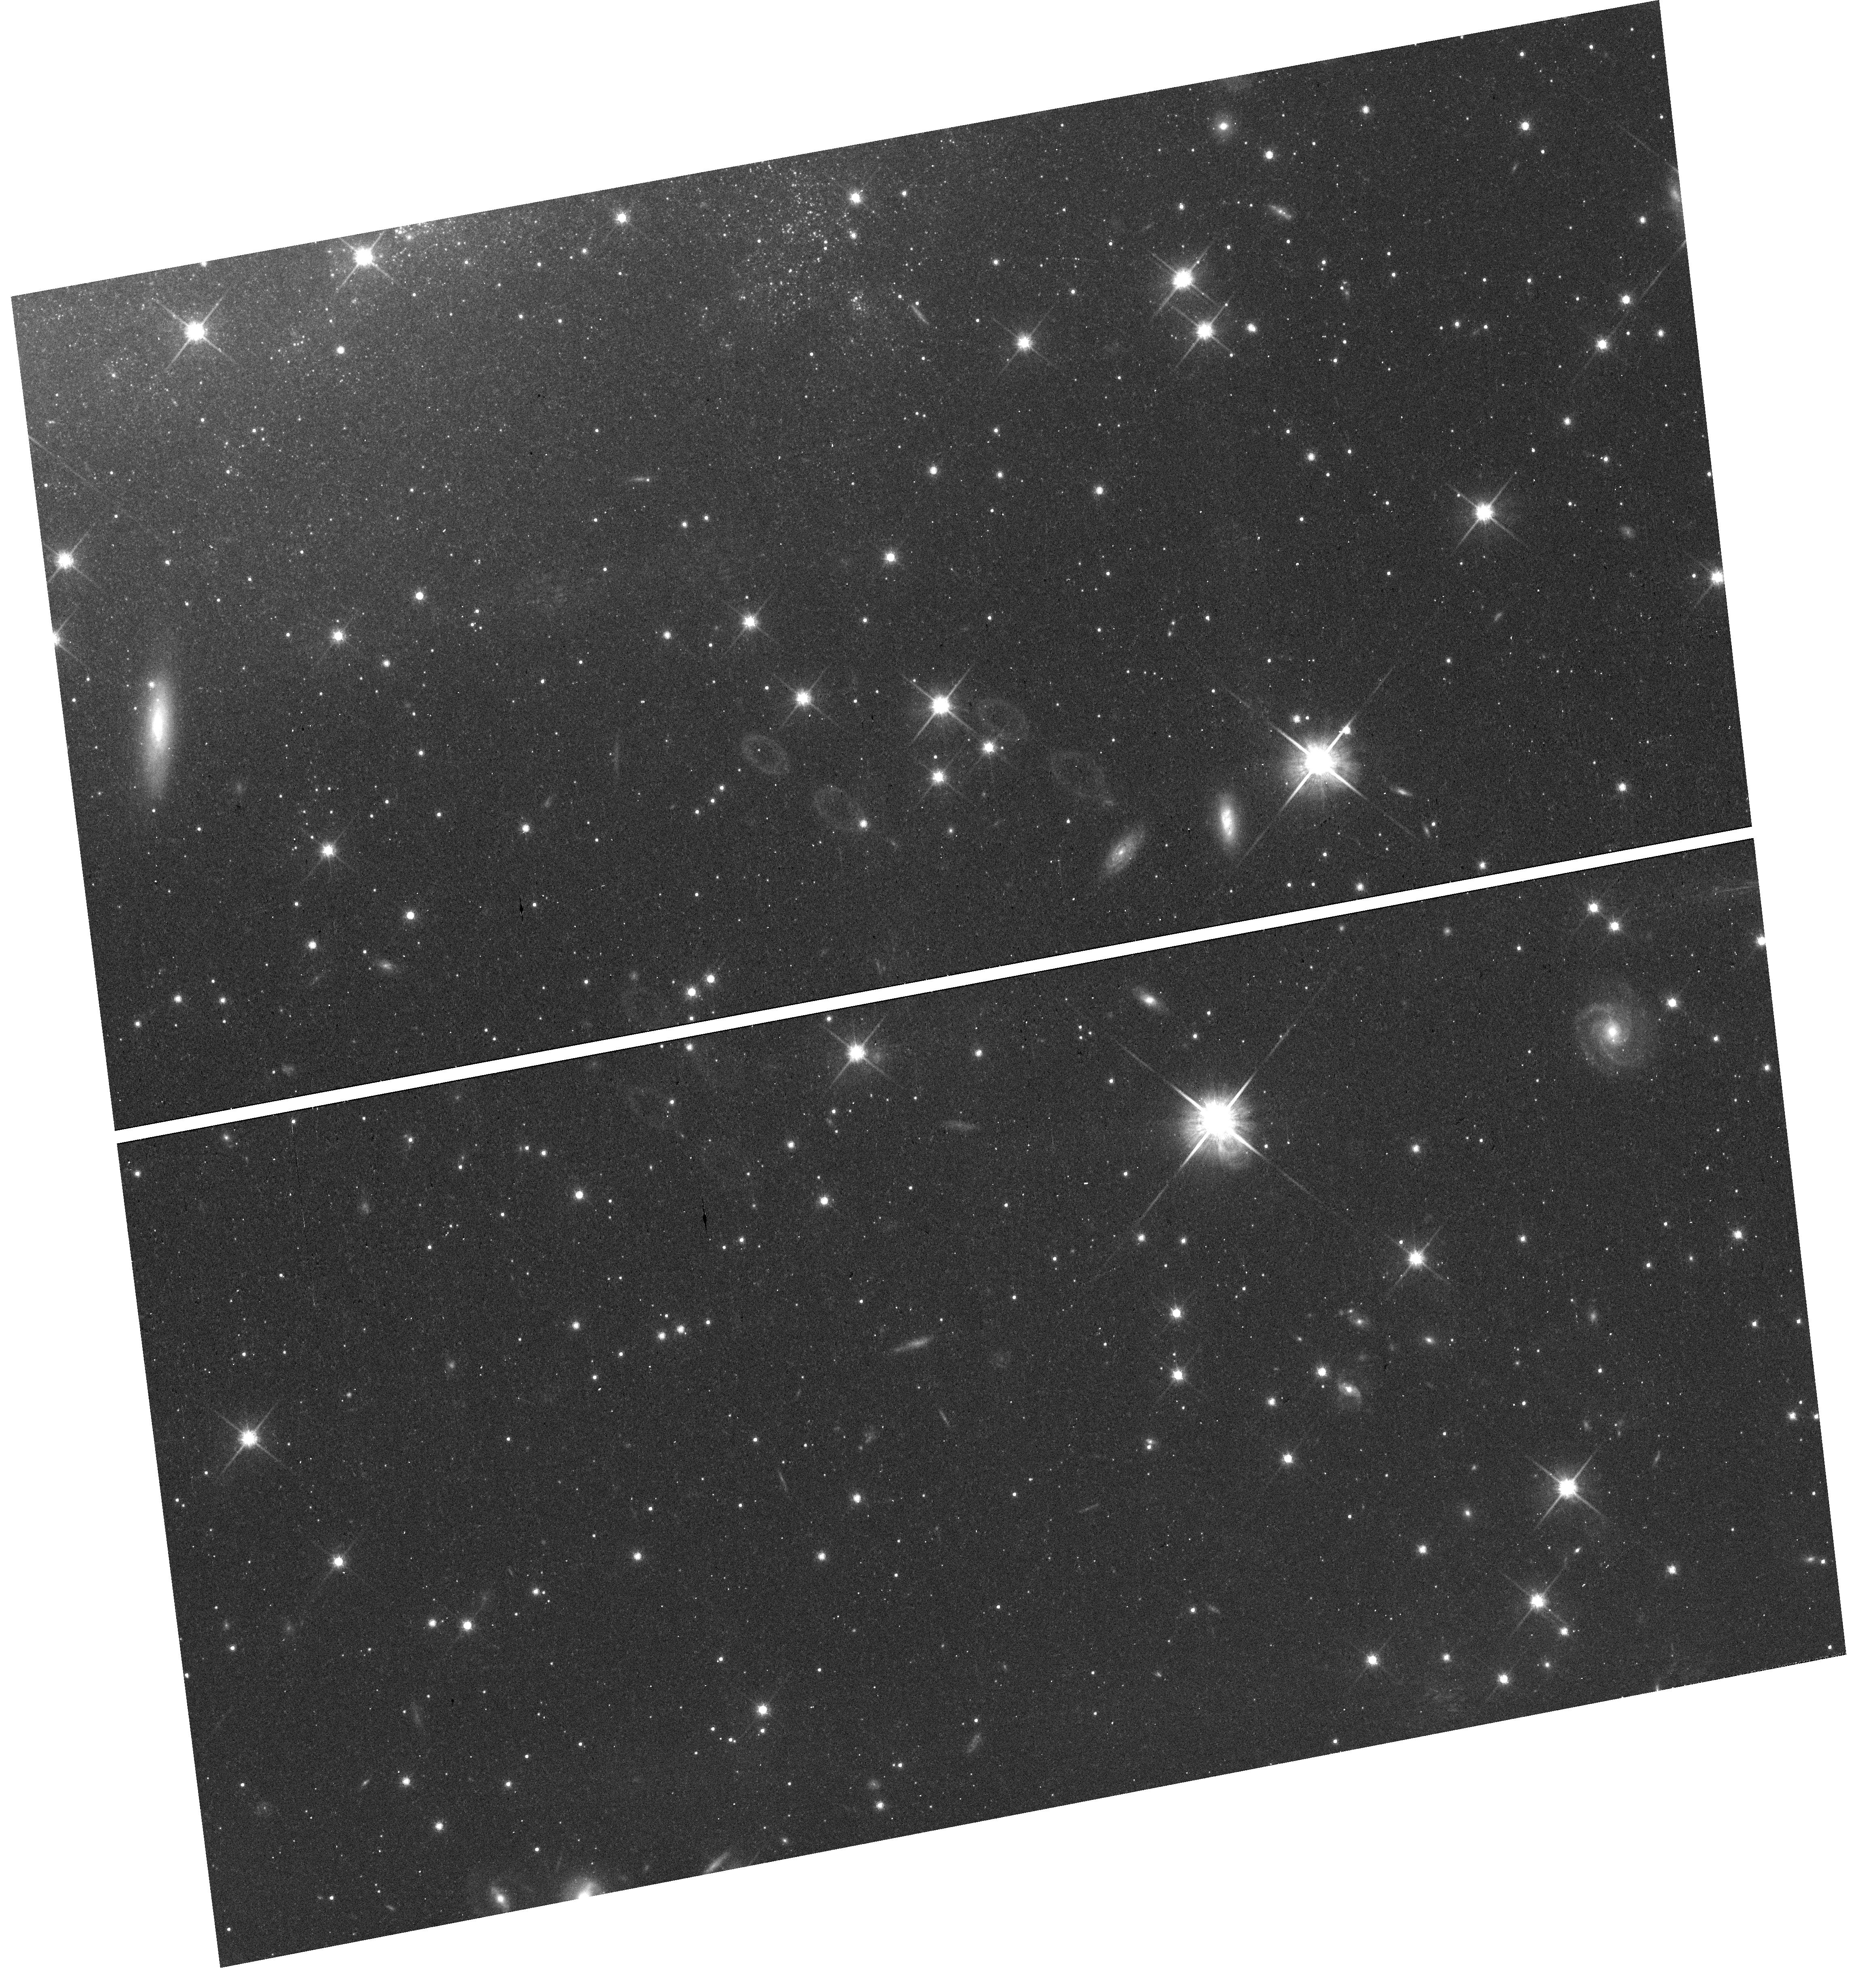
Target: field at RA 218.130°, Dec -44.222°. Instrument: WFC3/UVIS. Filter: F814W. Exposure: 17 min. Observation ID: hst_14925_13_wfc3_uvis_f814w_ider13

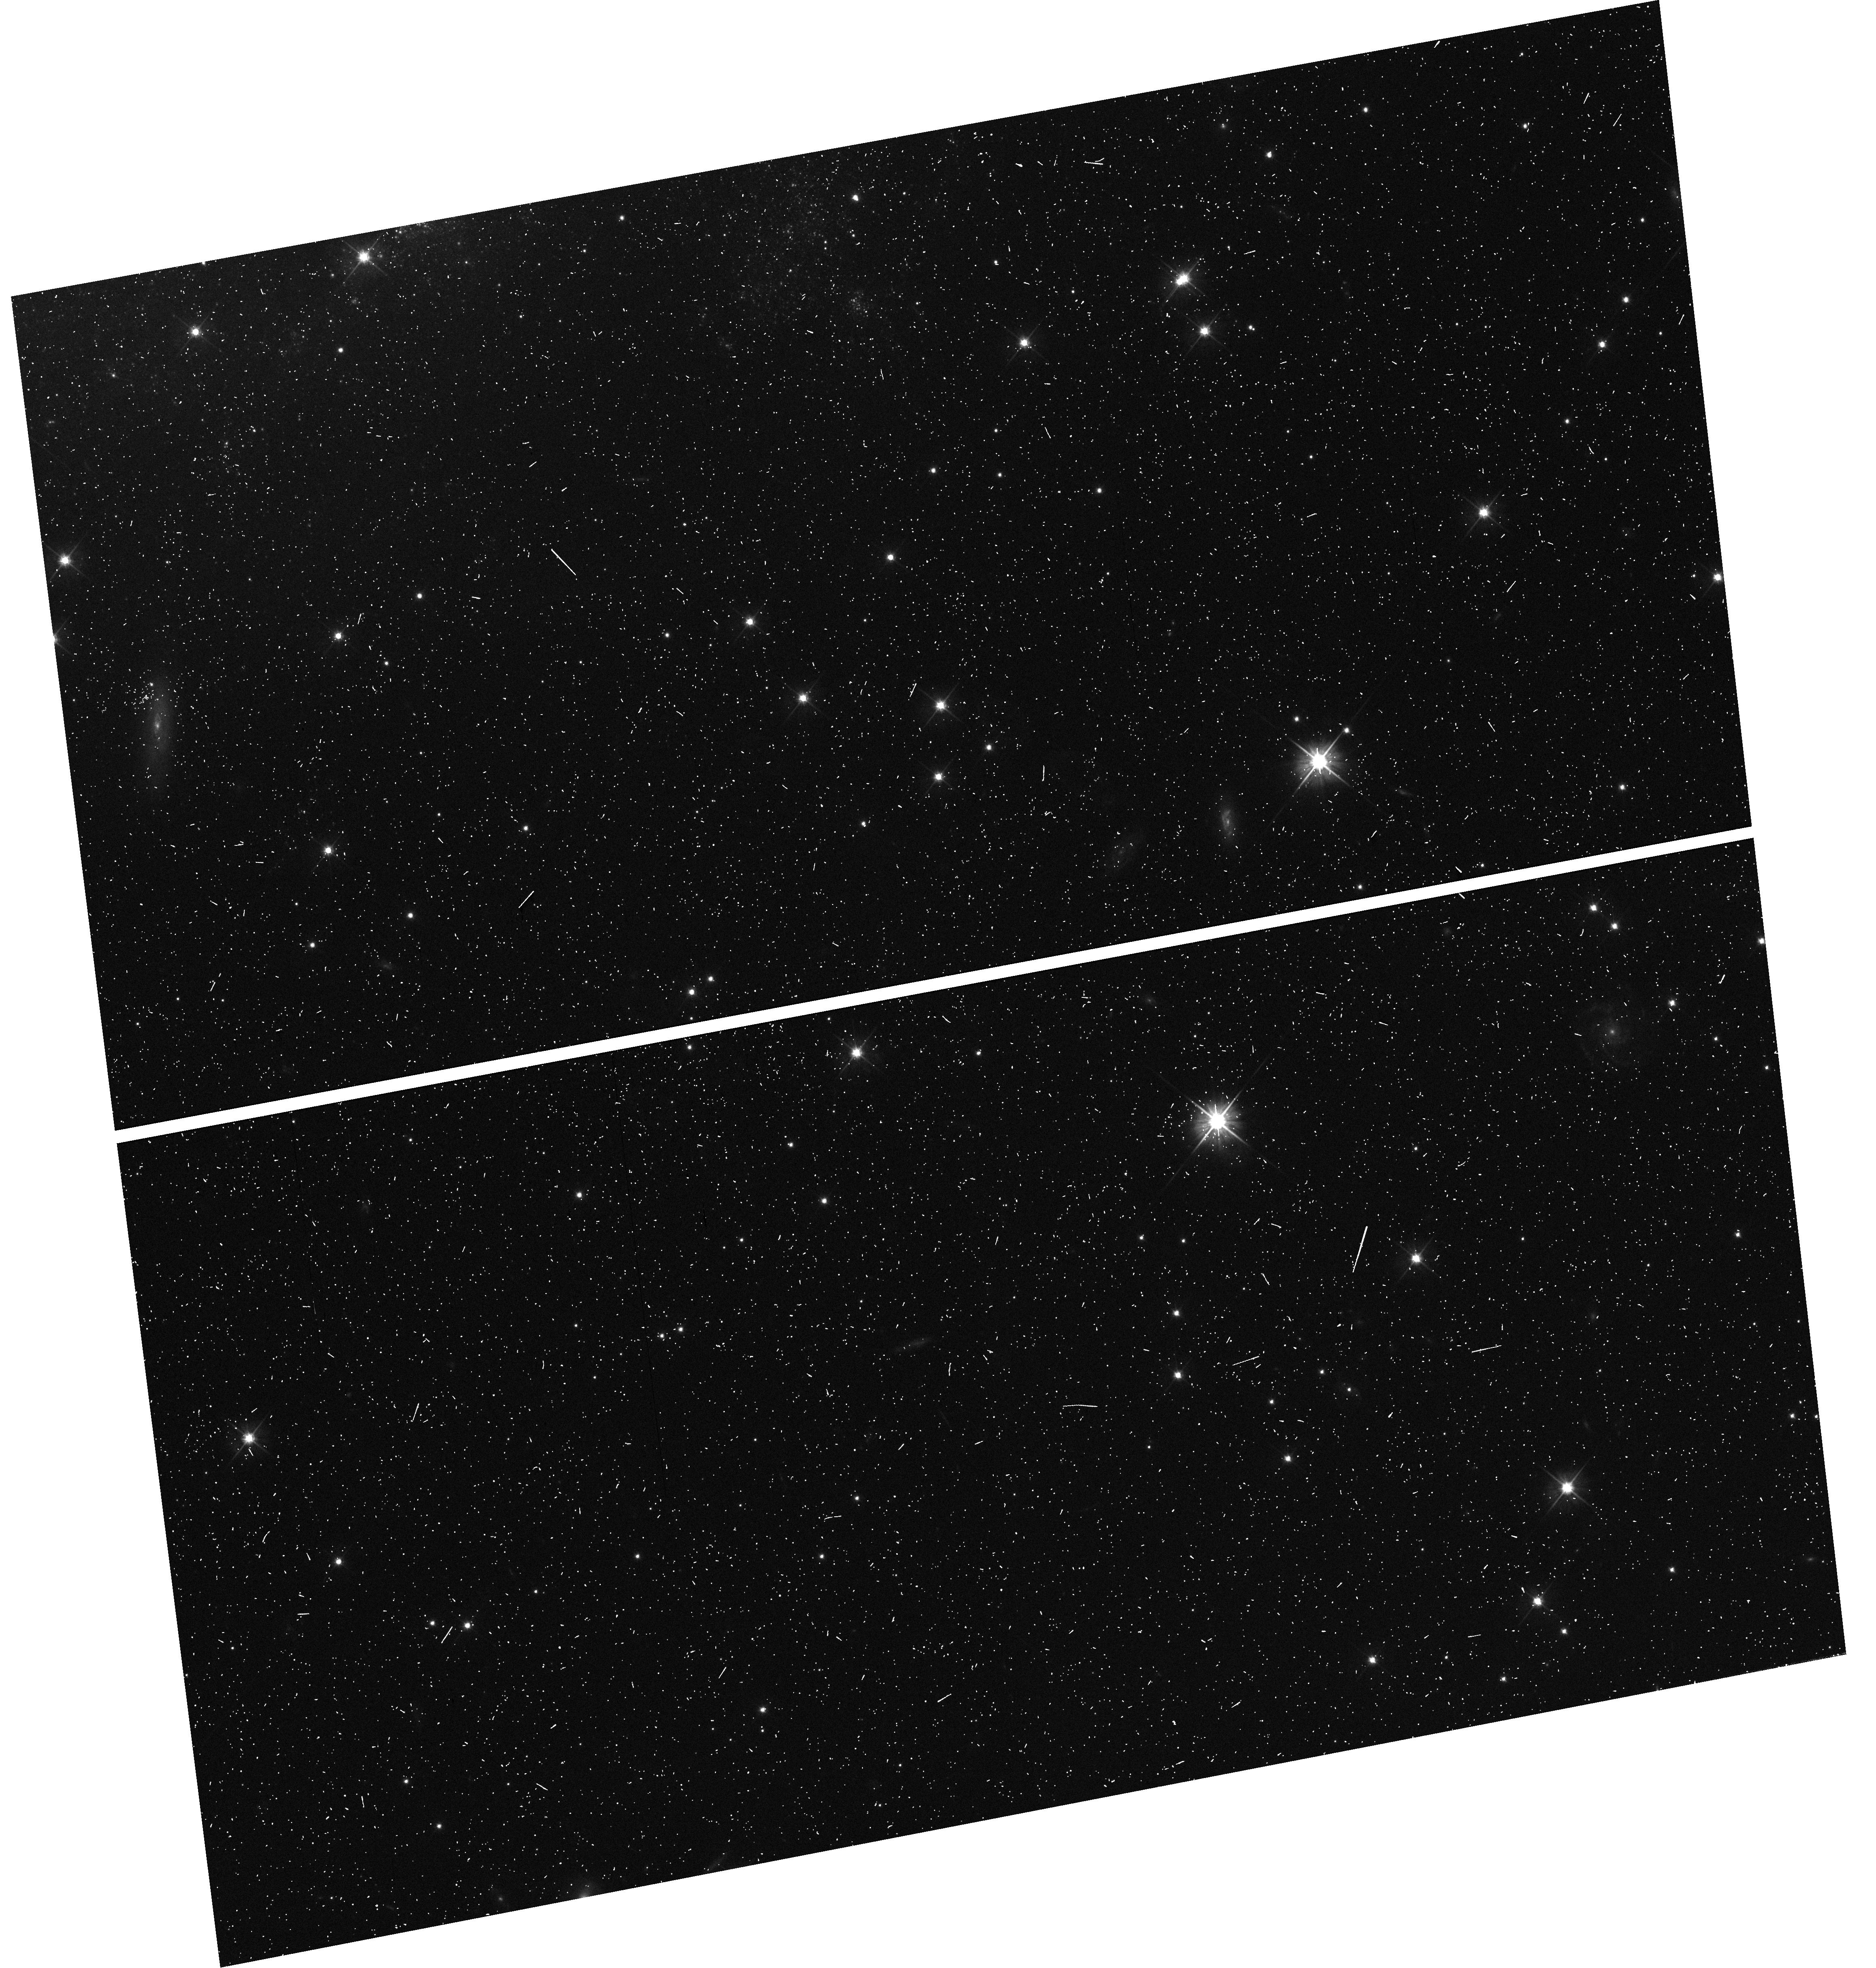
Target: field at RA 218.130°, Dec -44.222°. Instrument: WFC3/UVIS. Filter: F555W. Exposure: 8 min. Observation ID: hst_14925_12_wfc3_uvis_f555w_ider12

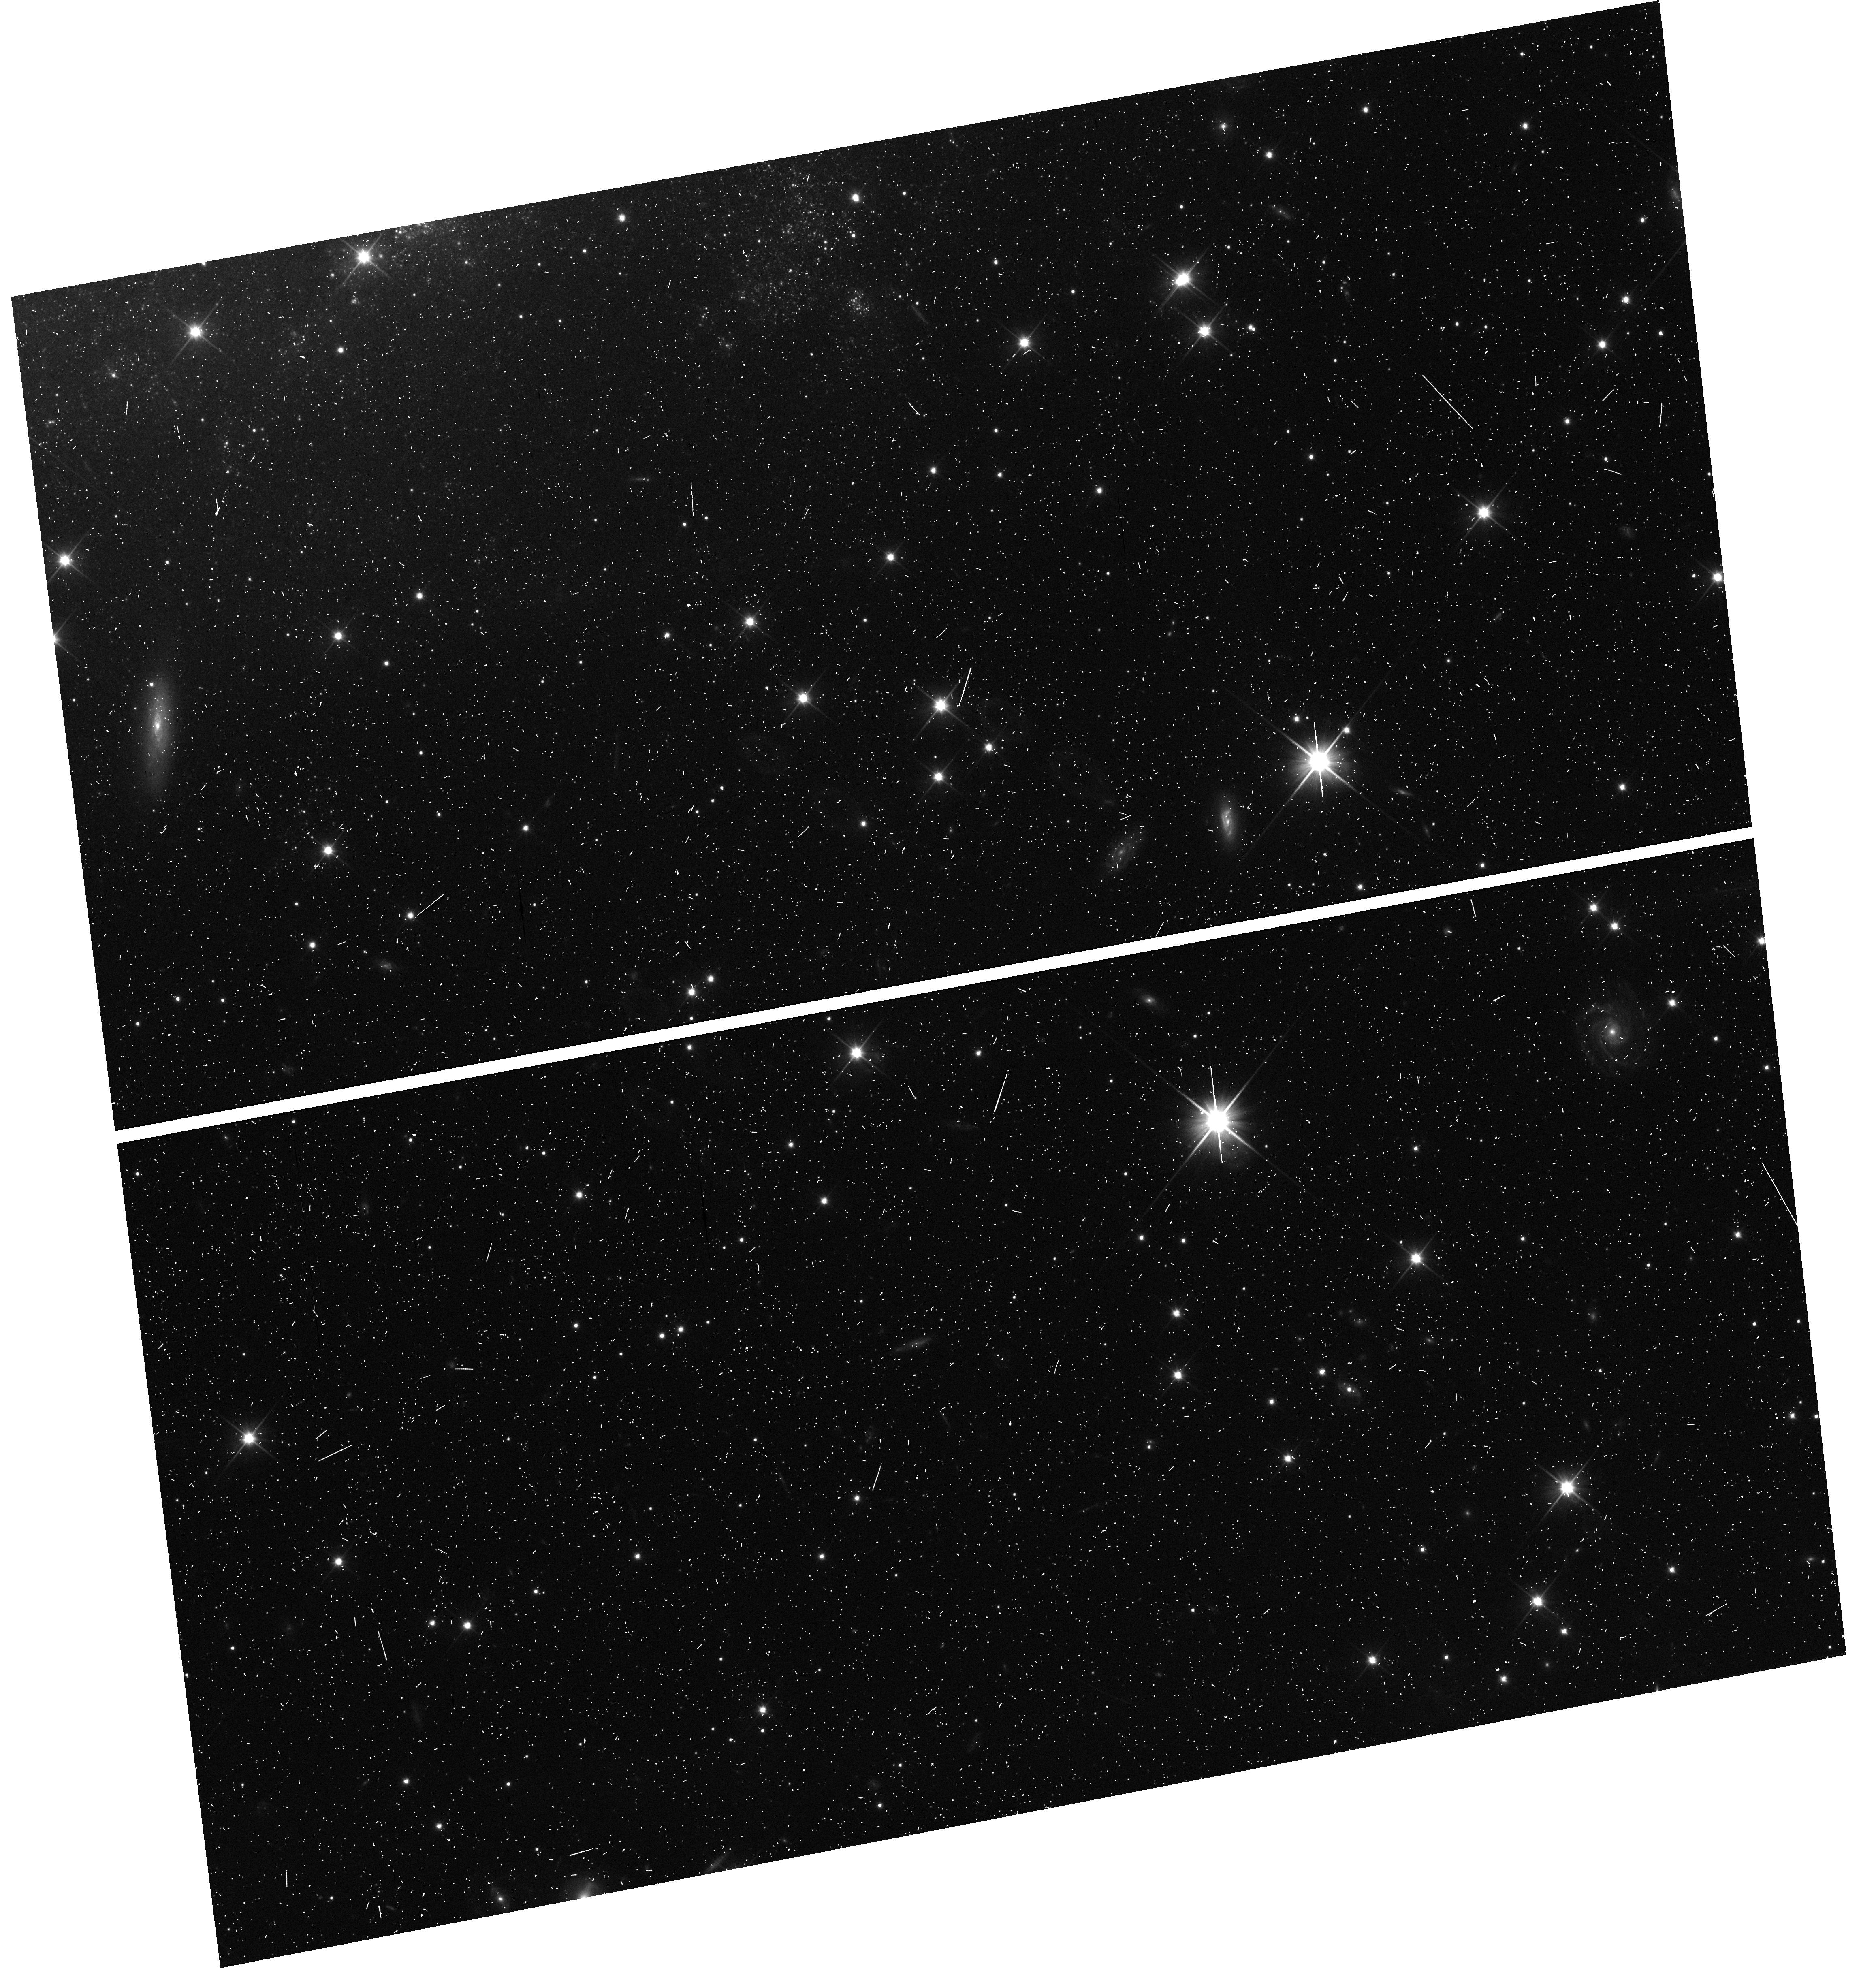
Target: field at RA 218.130°, Dec -44.222°. Instrument: WFC3/UVIS. Filter: F350LP. Exposure: 8 min. Observation ID: hst_14925_12_wfc3_uvis_f350lp_ider12

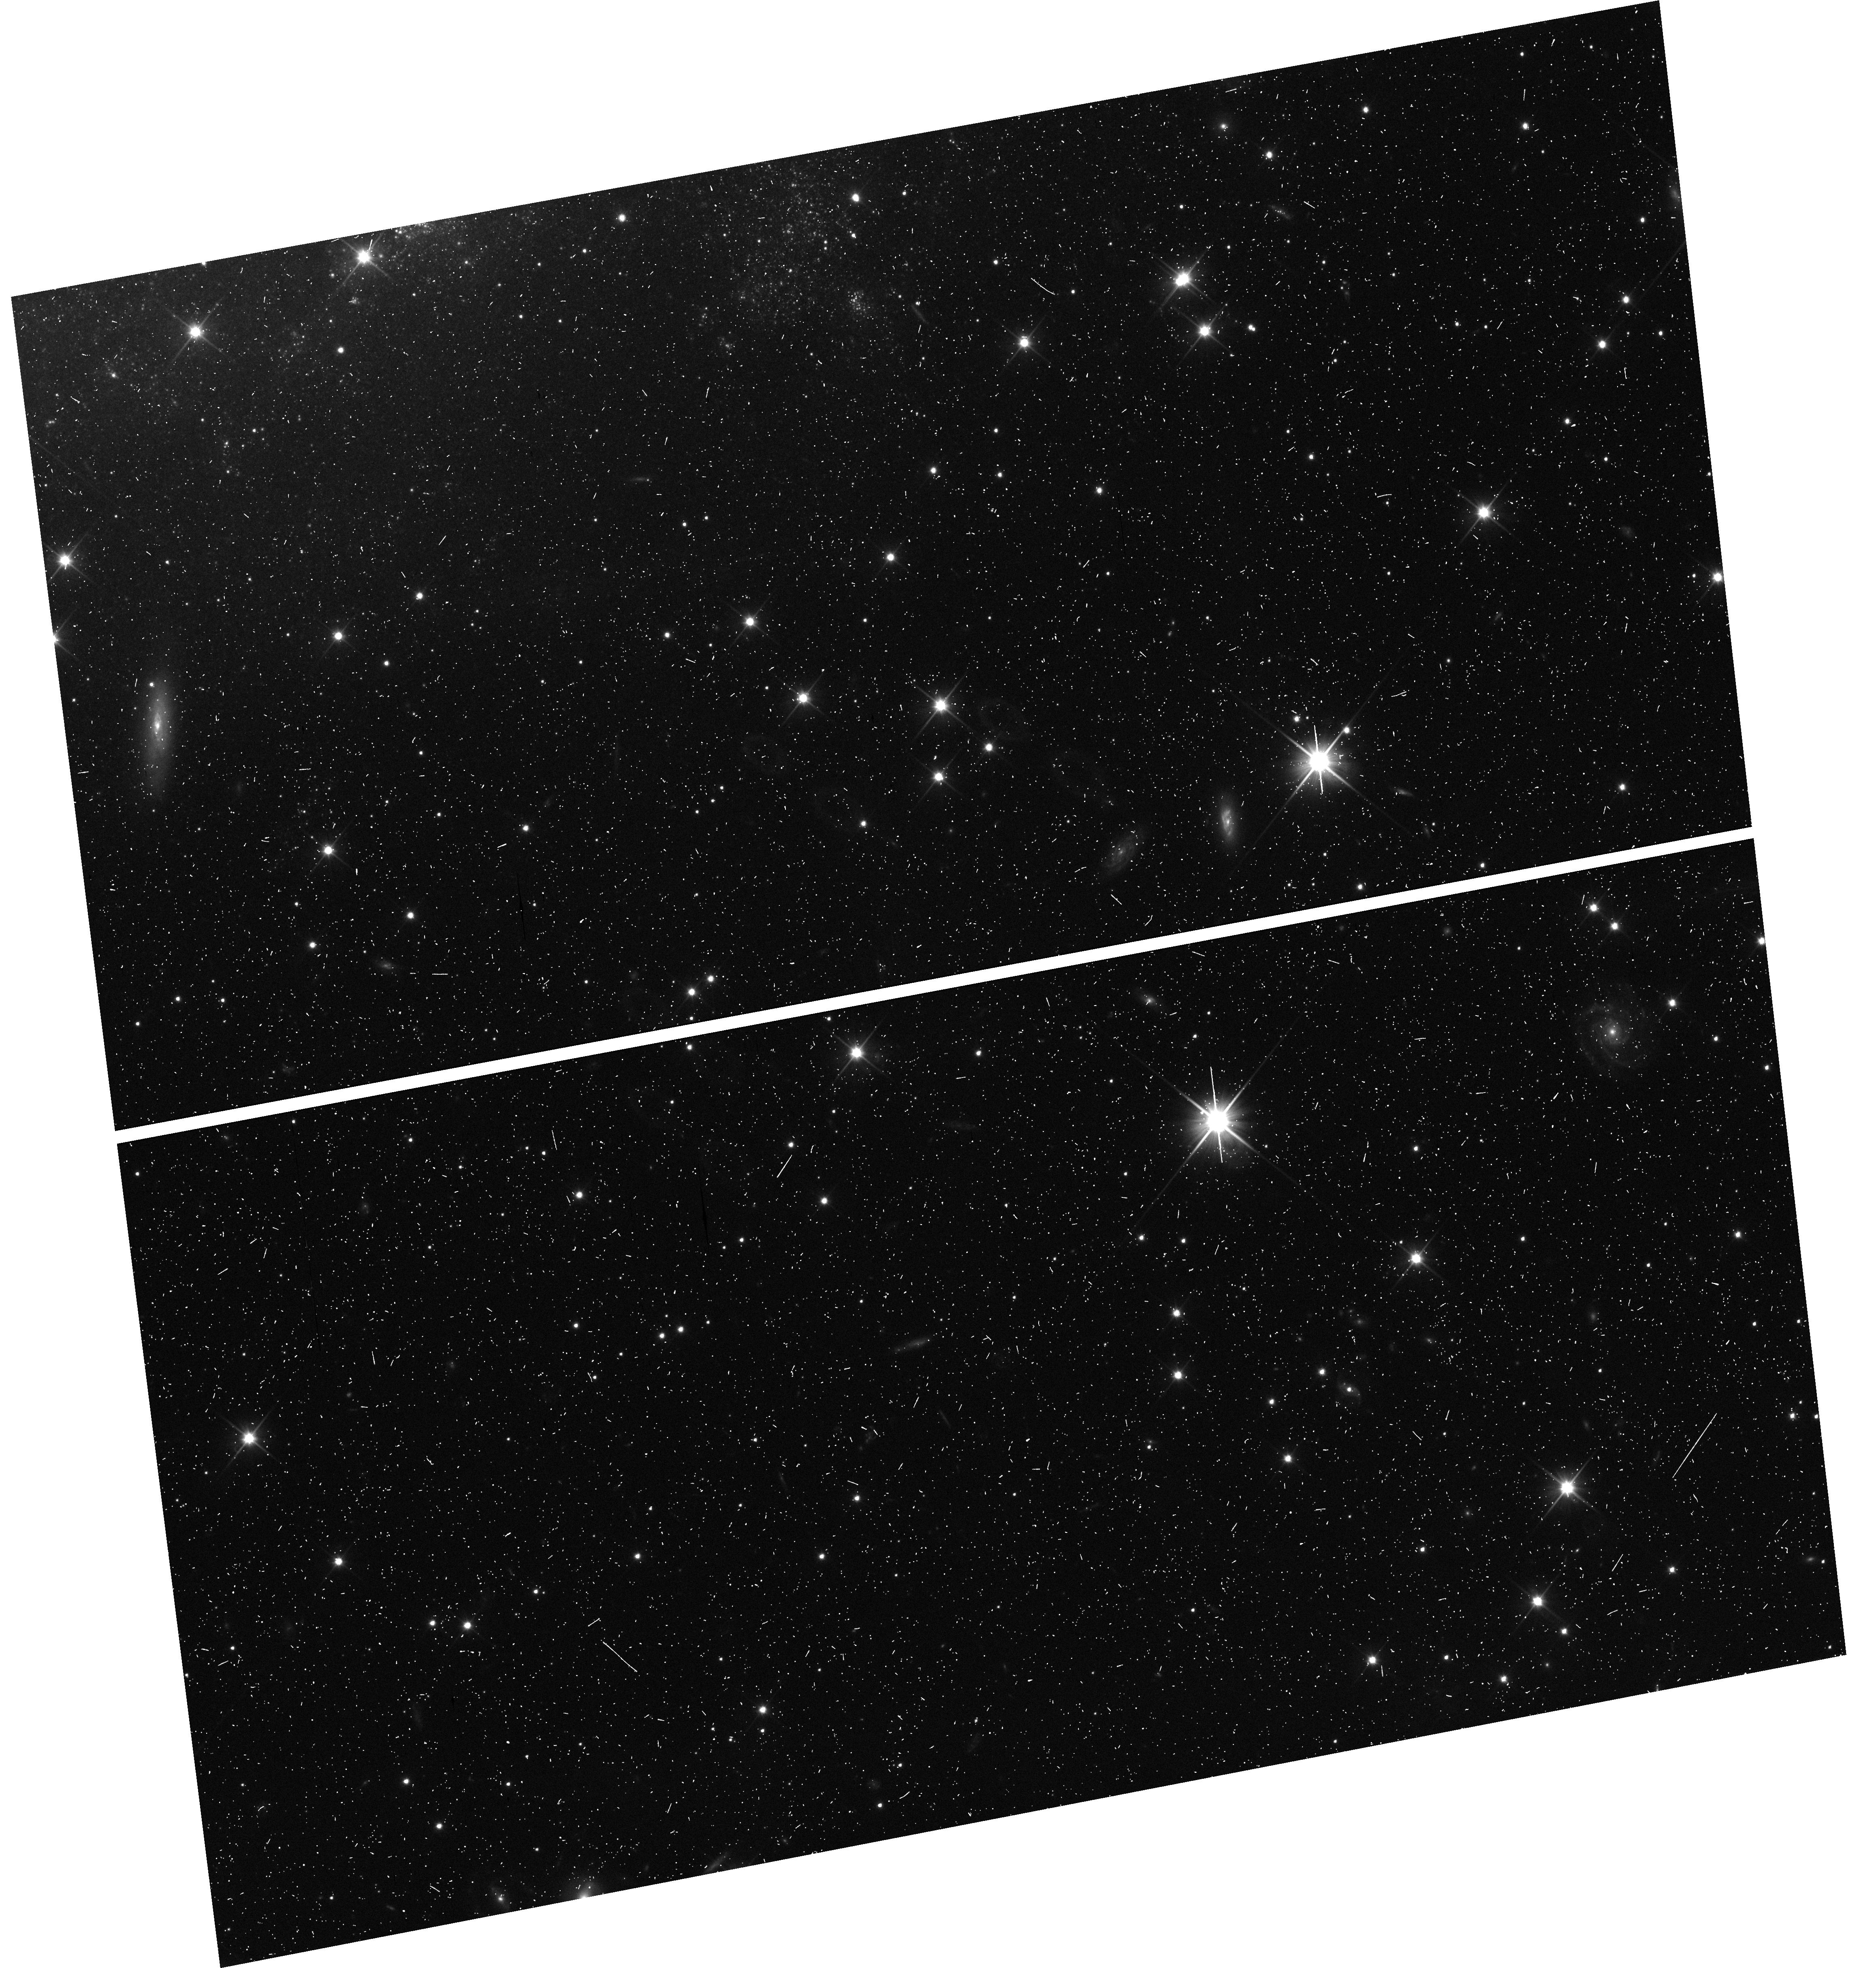
Target: field at RA 218.130°, Dec -44.222°. Instrument: WFC3/UVIS. Filter: F350LP. Exposure: 9 min. Observation ID: hst_14925_13_wfc3_uvis_f350lp_ider13

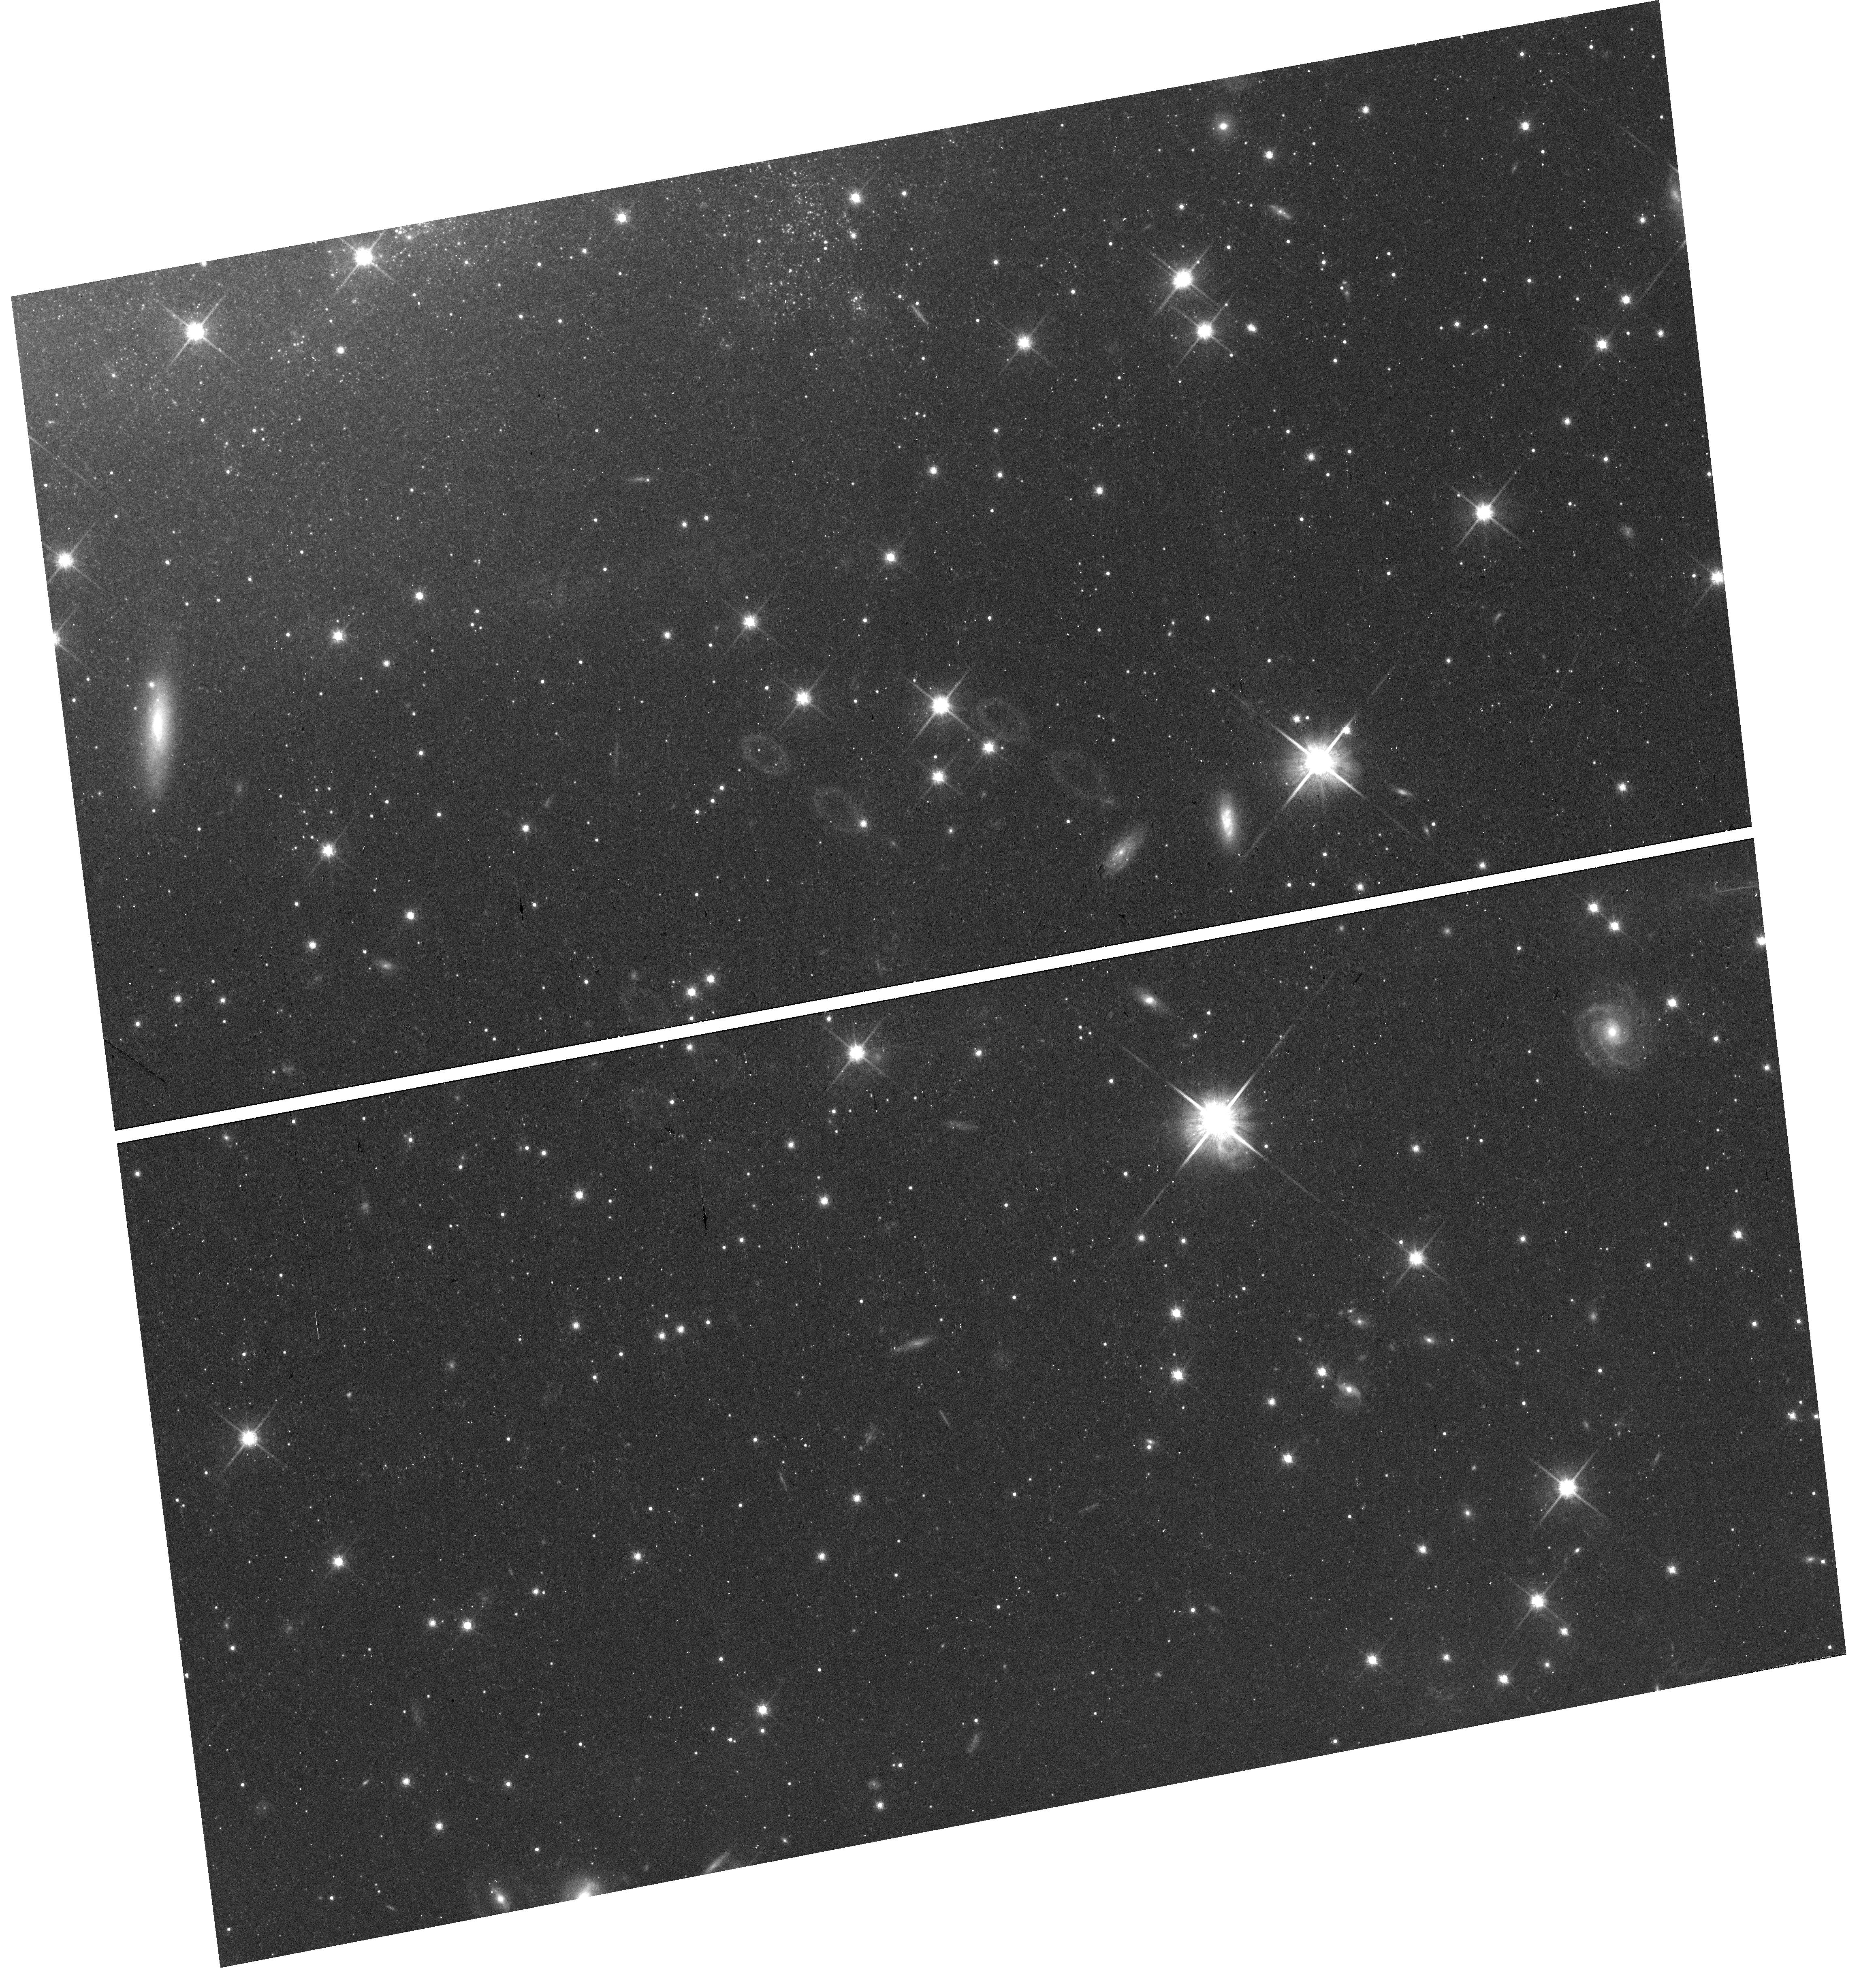
Target: field at RA 218.130°, Dec -44.222°. Instrument: WFC3/UVIS. Filter: F814W. Exposure: 17 min. Observation ID: hst_14925_12_wfc3_uvis_f814w_ider12

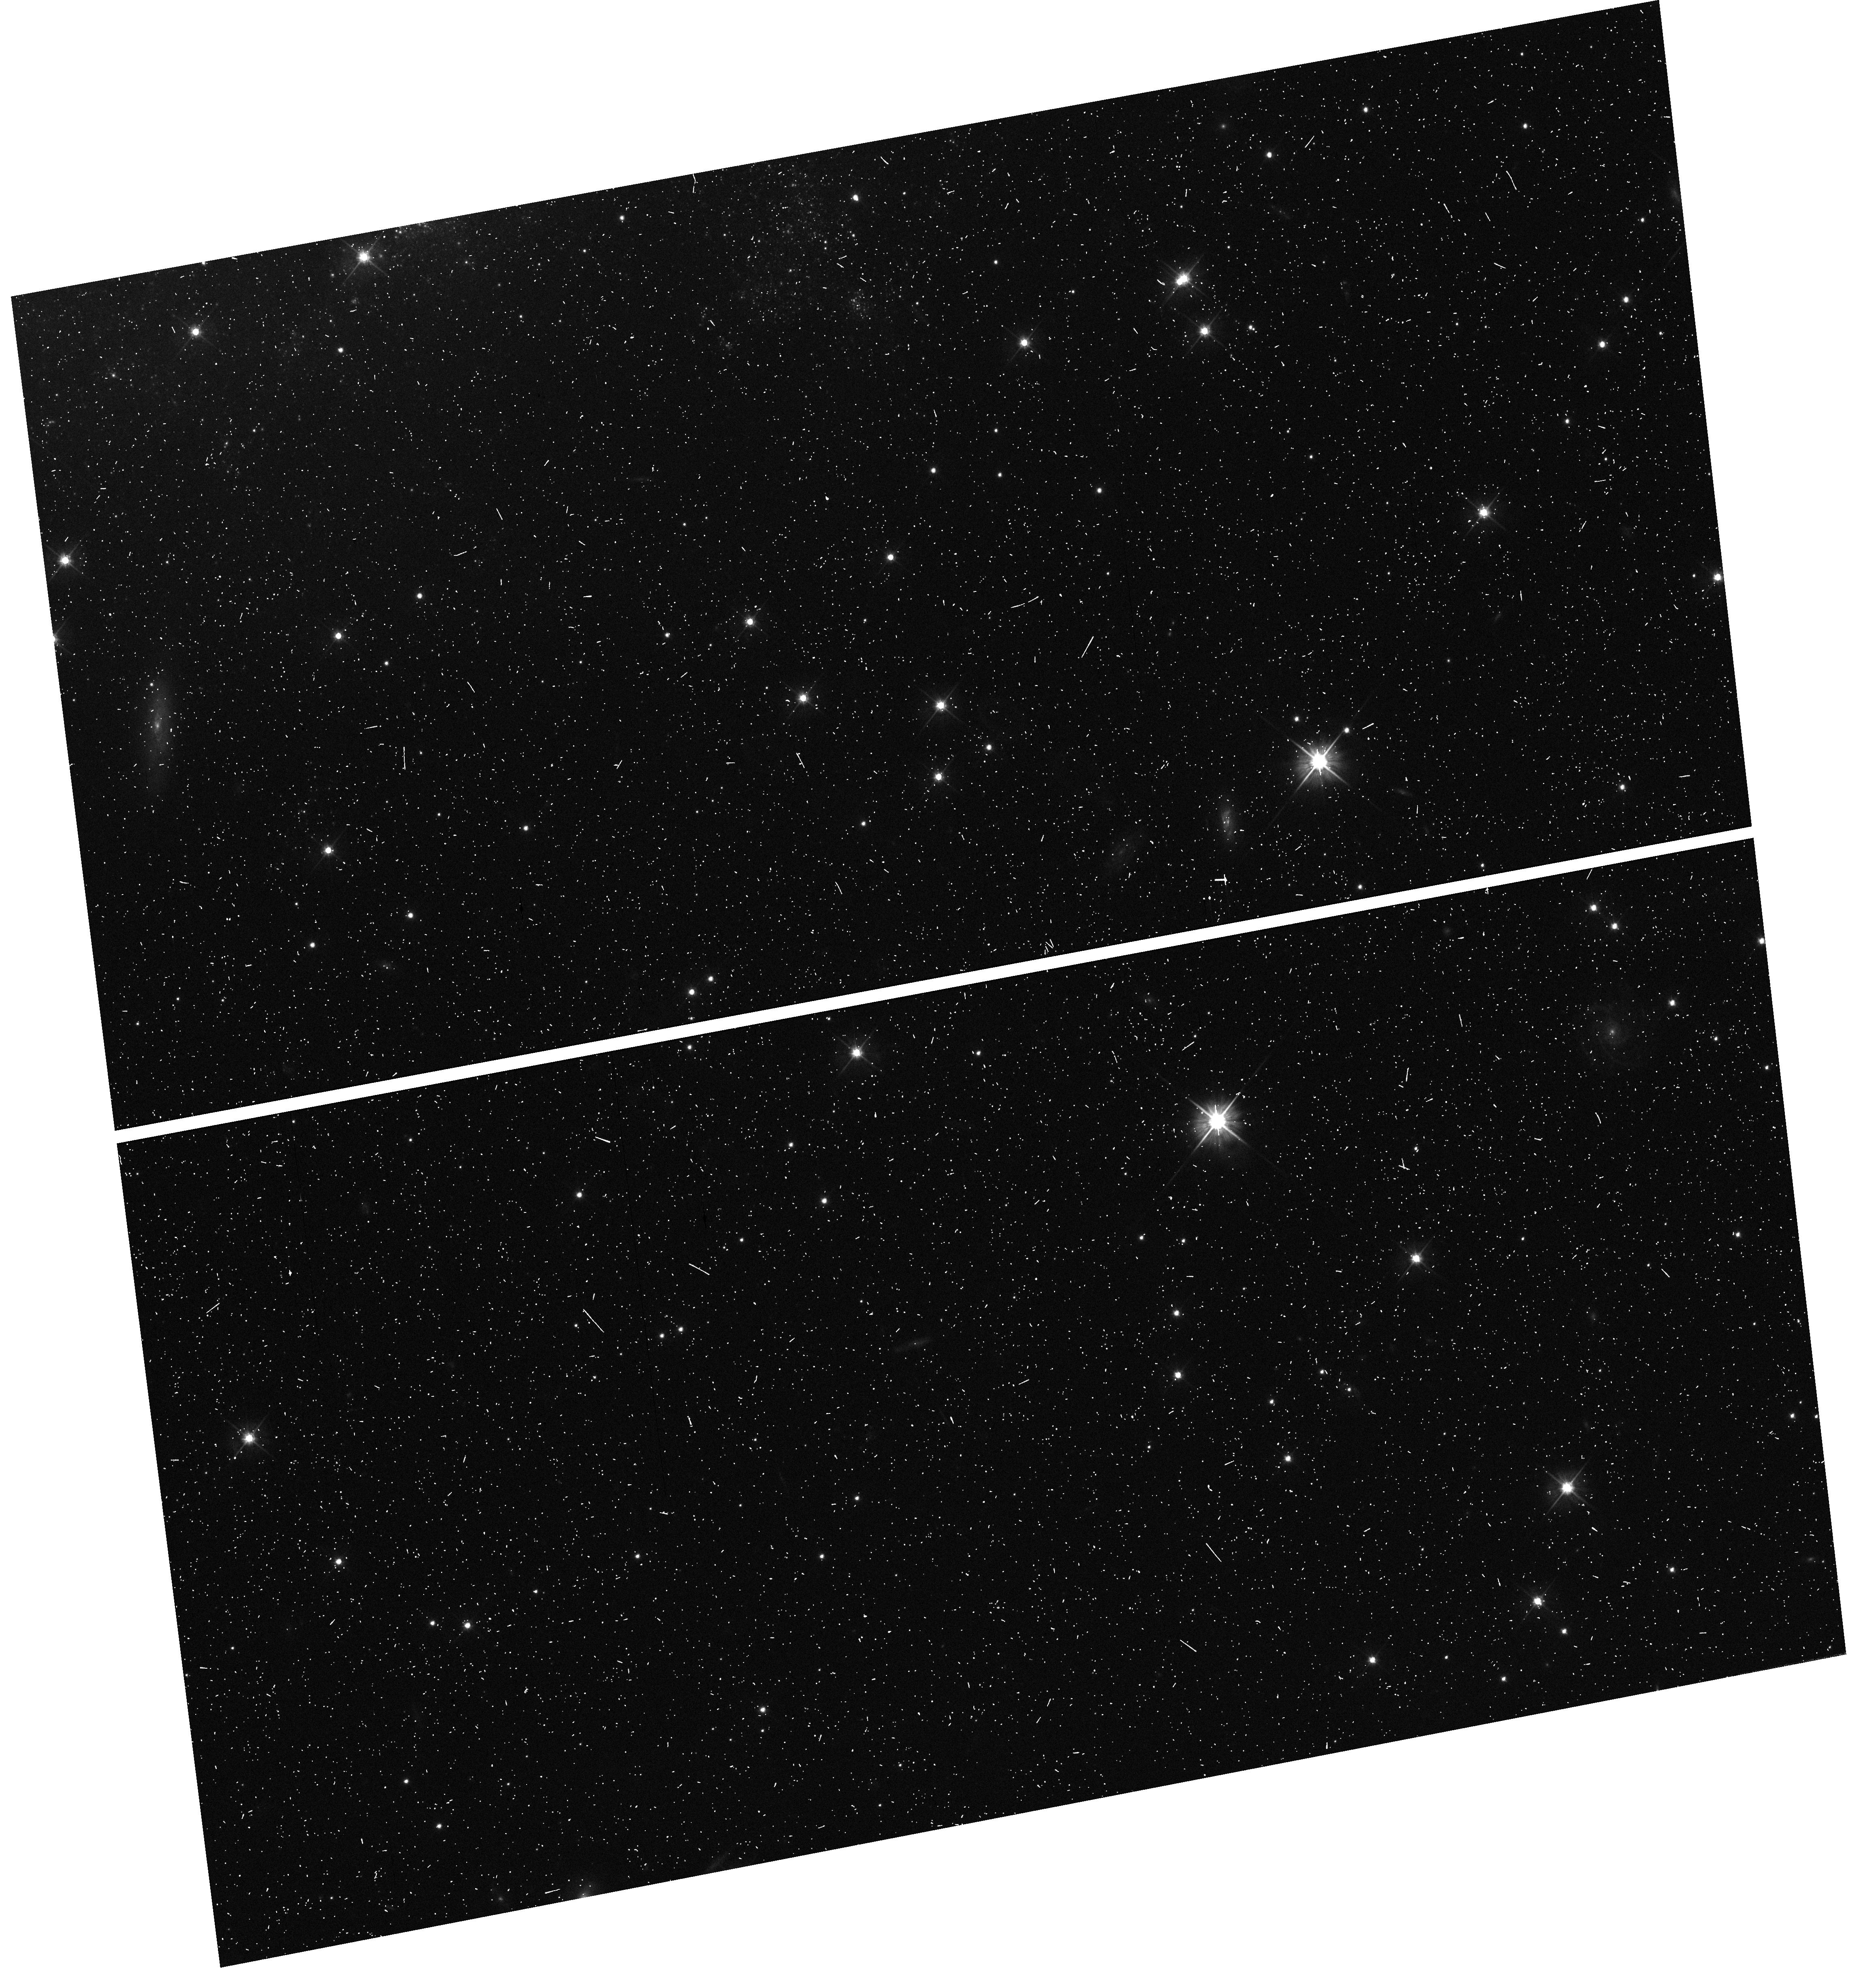
Target: field at RA 218.130°, Dec -44.222°. Instrument: WFC3/UVIS. Filter: F555W. Exposure: 9 min. Observation ID: hst_14925_13_wfc3_uvis_f555w_ider13

4 For 1: UV Spectroscopy of a Young, Nearby SN Ia, Cepheid Distances to 2 SN Ia, and Extremely Late-time Photometry of Another SN Ia (PI: Foley, Ryan)

We recently discovered the Type Ia supernova (SN Ia) SN 2017cbv in NGC 5643 (D ~ 15 Mpc) within hours of explosion. The SN is about 10 days before peak, which will be at V ~ 12 mag, making it one of the brightest SN of the decade. This SN represents a rare opportunity to obtain a UV spectroscopic time series for a young/bright SN Ia. With such a UV data set, we will determine the metal abundance of the progenitor star and investigate how that metallicity affects SN distance calibration, one of the largest systematics for SN cosmology. Fortuitously, with only a modest increase in the number of orbits, we can simultaneously obtain a precise Cepheid distance to NGC 5643. While we obtain the UV spectra, we will observe Cepheid variables with WFC3 in parallel. Four years ago, there was another SN Ia, SN 2013aa, in NGC 5643. Therefore this single Cepheid measurement would add 2 SN-Cepheid calibrators, increasing the sample size by 10% with one set of observations! The number of SN-Cepheid calibrators is the largest uncertainty for measuring the local Hubble constant, and we significantly improve the measurement of H0 with a relatively small orbit request. Finally, the location of SN 2013aa falls into our Cepheid fields, allowing for a deep observation of a SN Ia 4 years after explosion. At this epoch, 57Co and 55Fe dominate the SN luminosity, and a measurement of the luminosity at this epoch compared to earlier times constrains the ratio of 56Ni to 57Co and 55Fe generated in the explosion. Those ratios are strongly dependent on the explosion mechanism and progenitor system, and our observations will help distinguish between these scenarios for SN 2013aa.